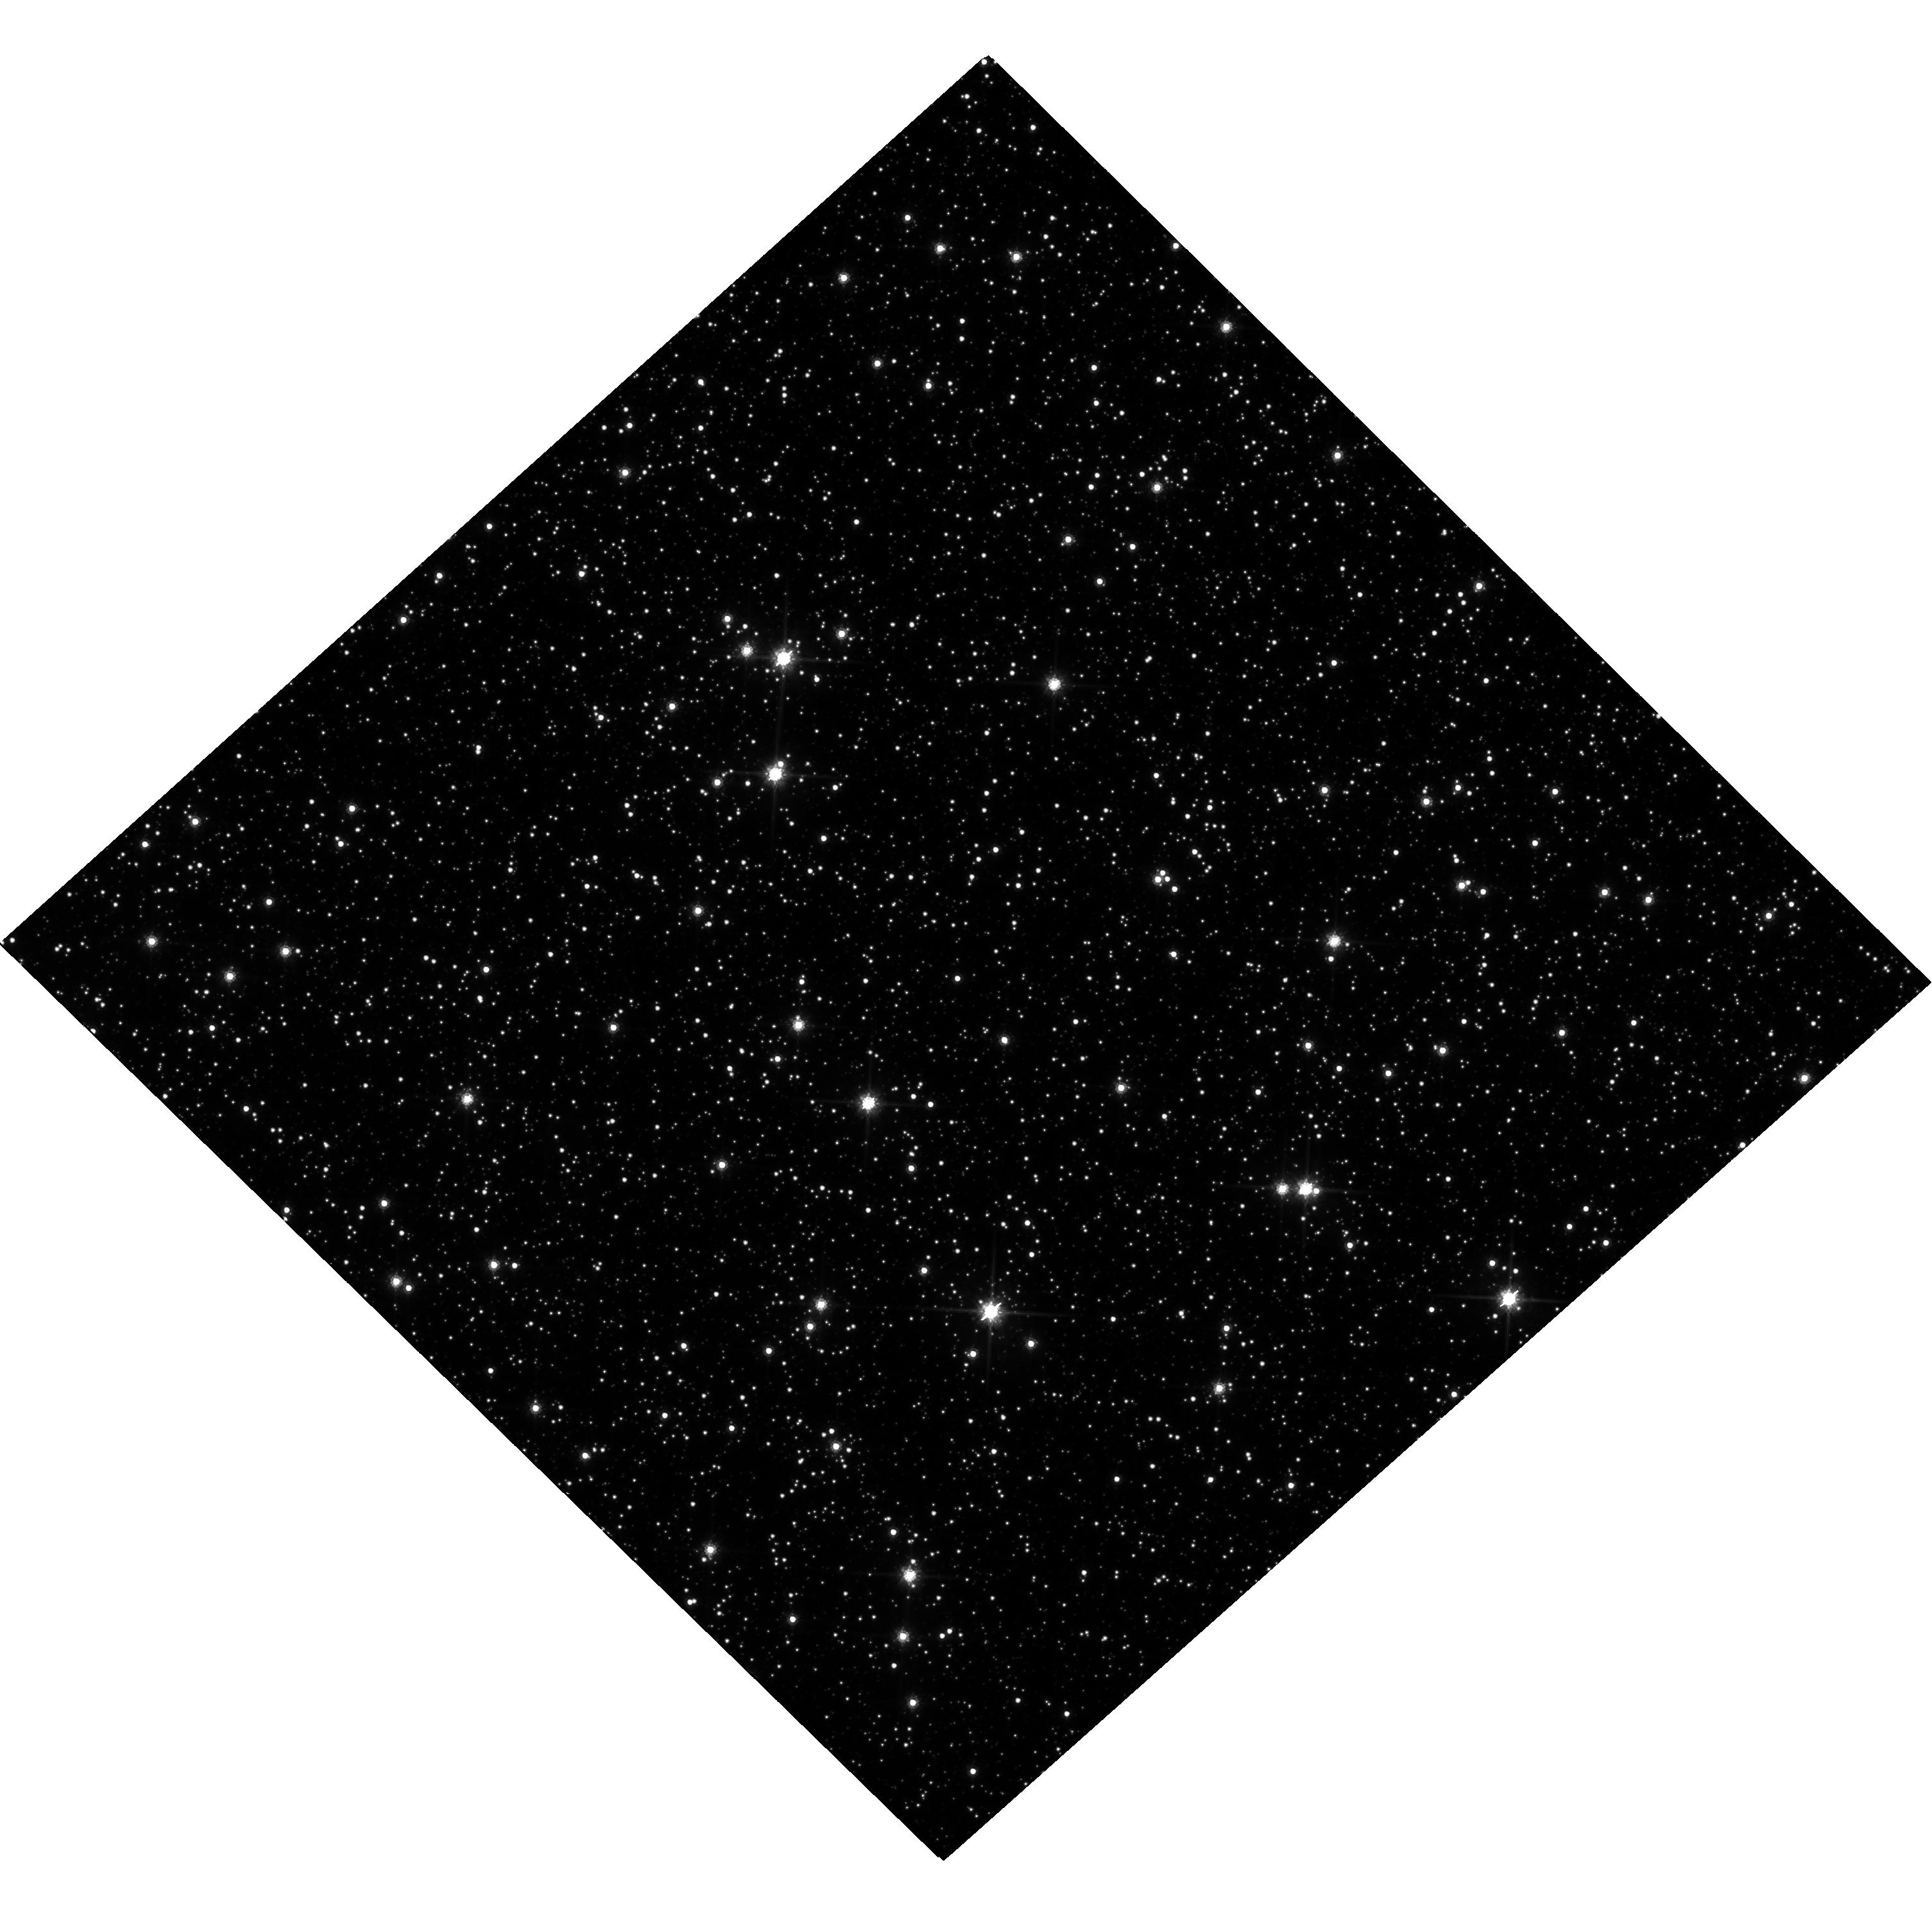
Target: MOA-2007-BLG-192
Instrument: WFC3/UVIS
Filter: F814W
Exposure: 27 min
Observation ID: hst_13417_04_wfc3_uvis_f814w_ic9i04

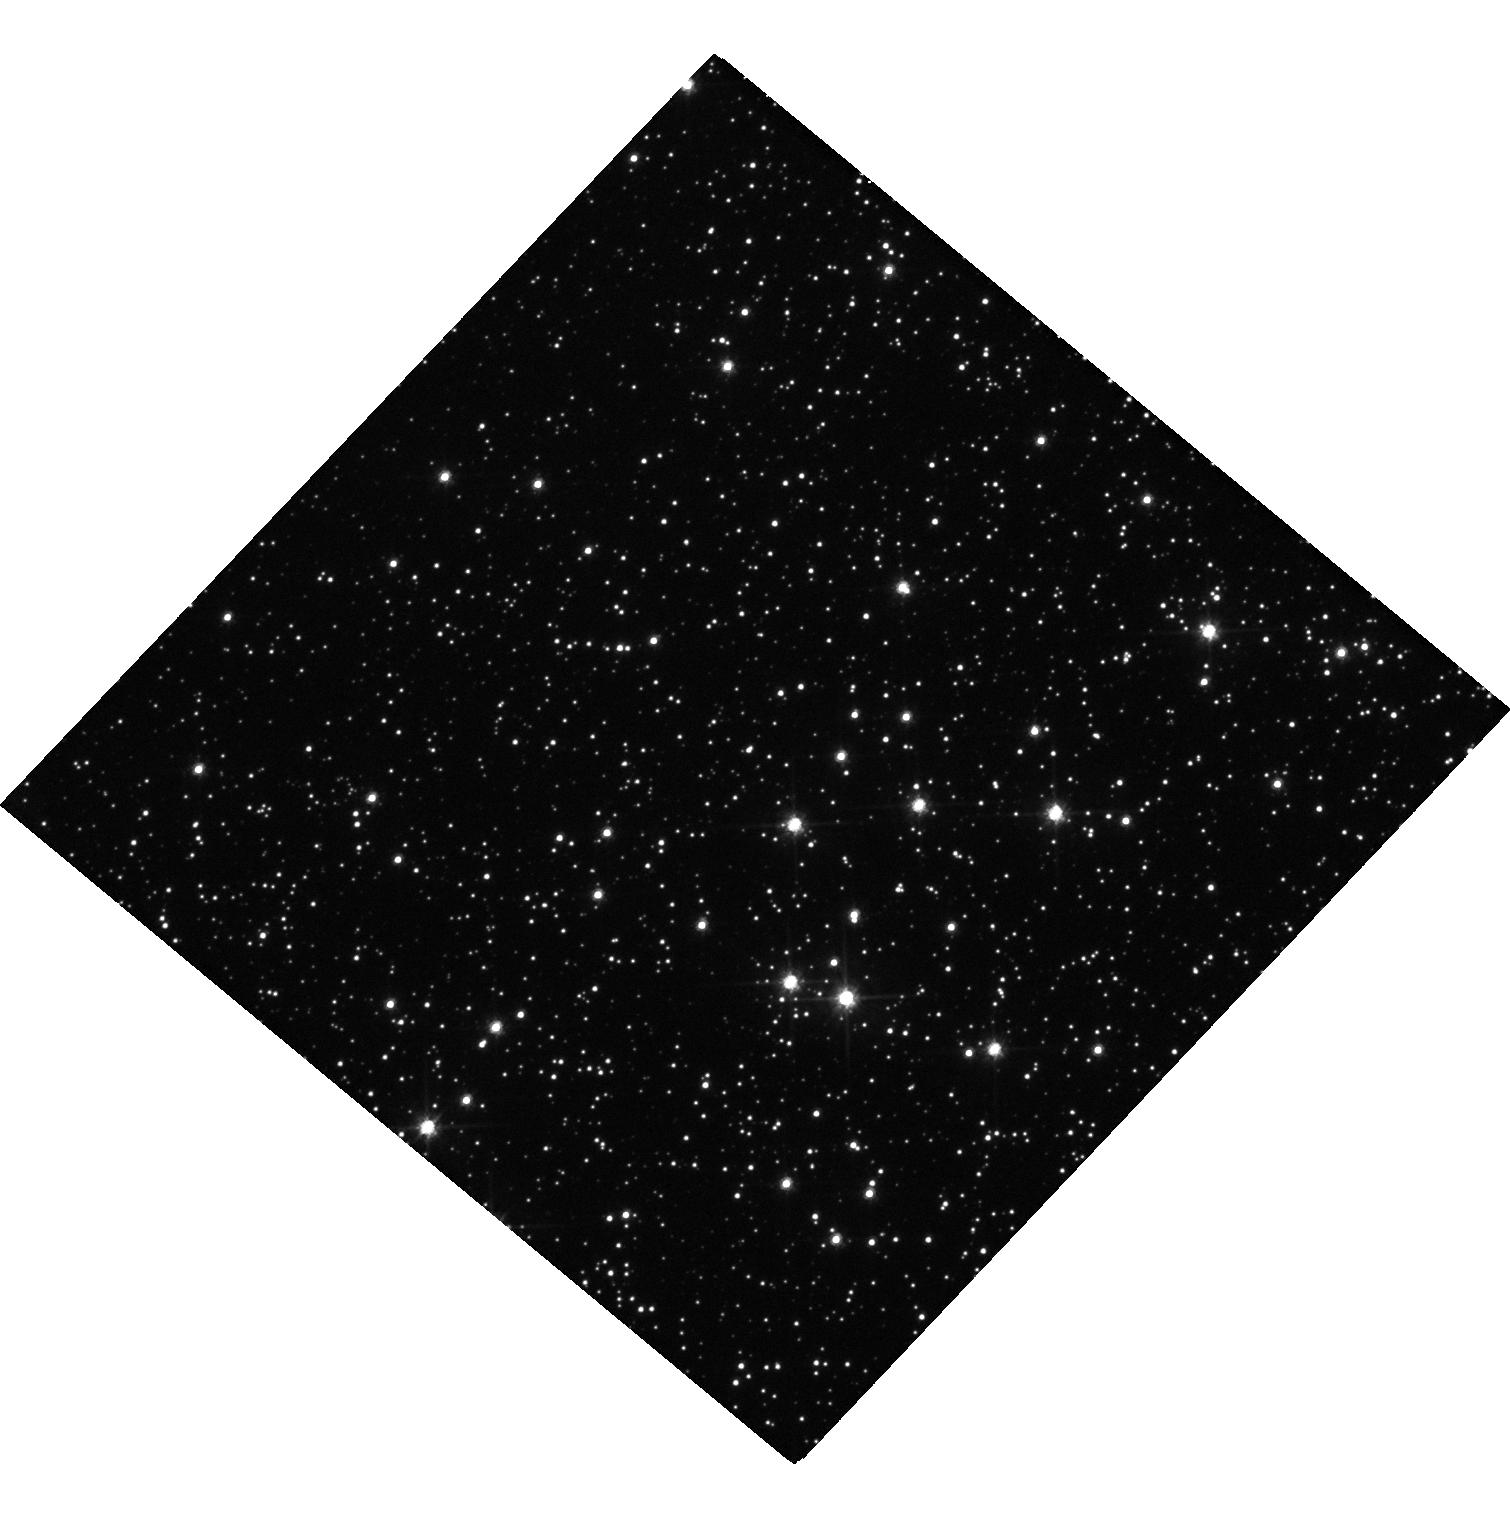
Target: MOA-2008-BLG-379
Instrument: WFC3/UVIS
Filter: F555W
Exposure: 17 min
Observation ID: hst_13417_02_wfc3_uvis_f555w_ic9i02

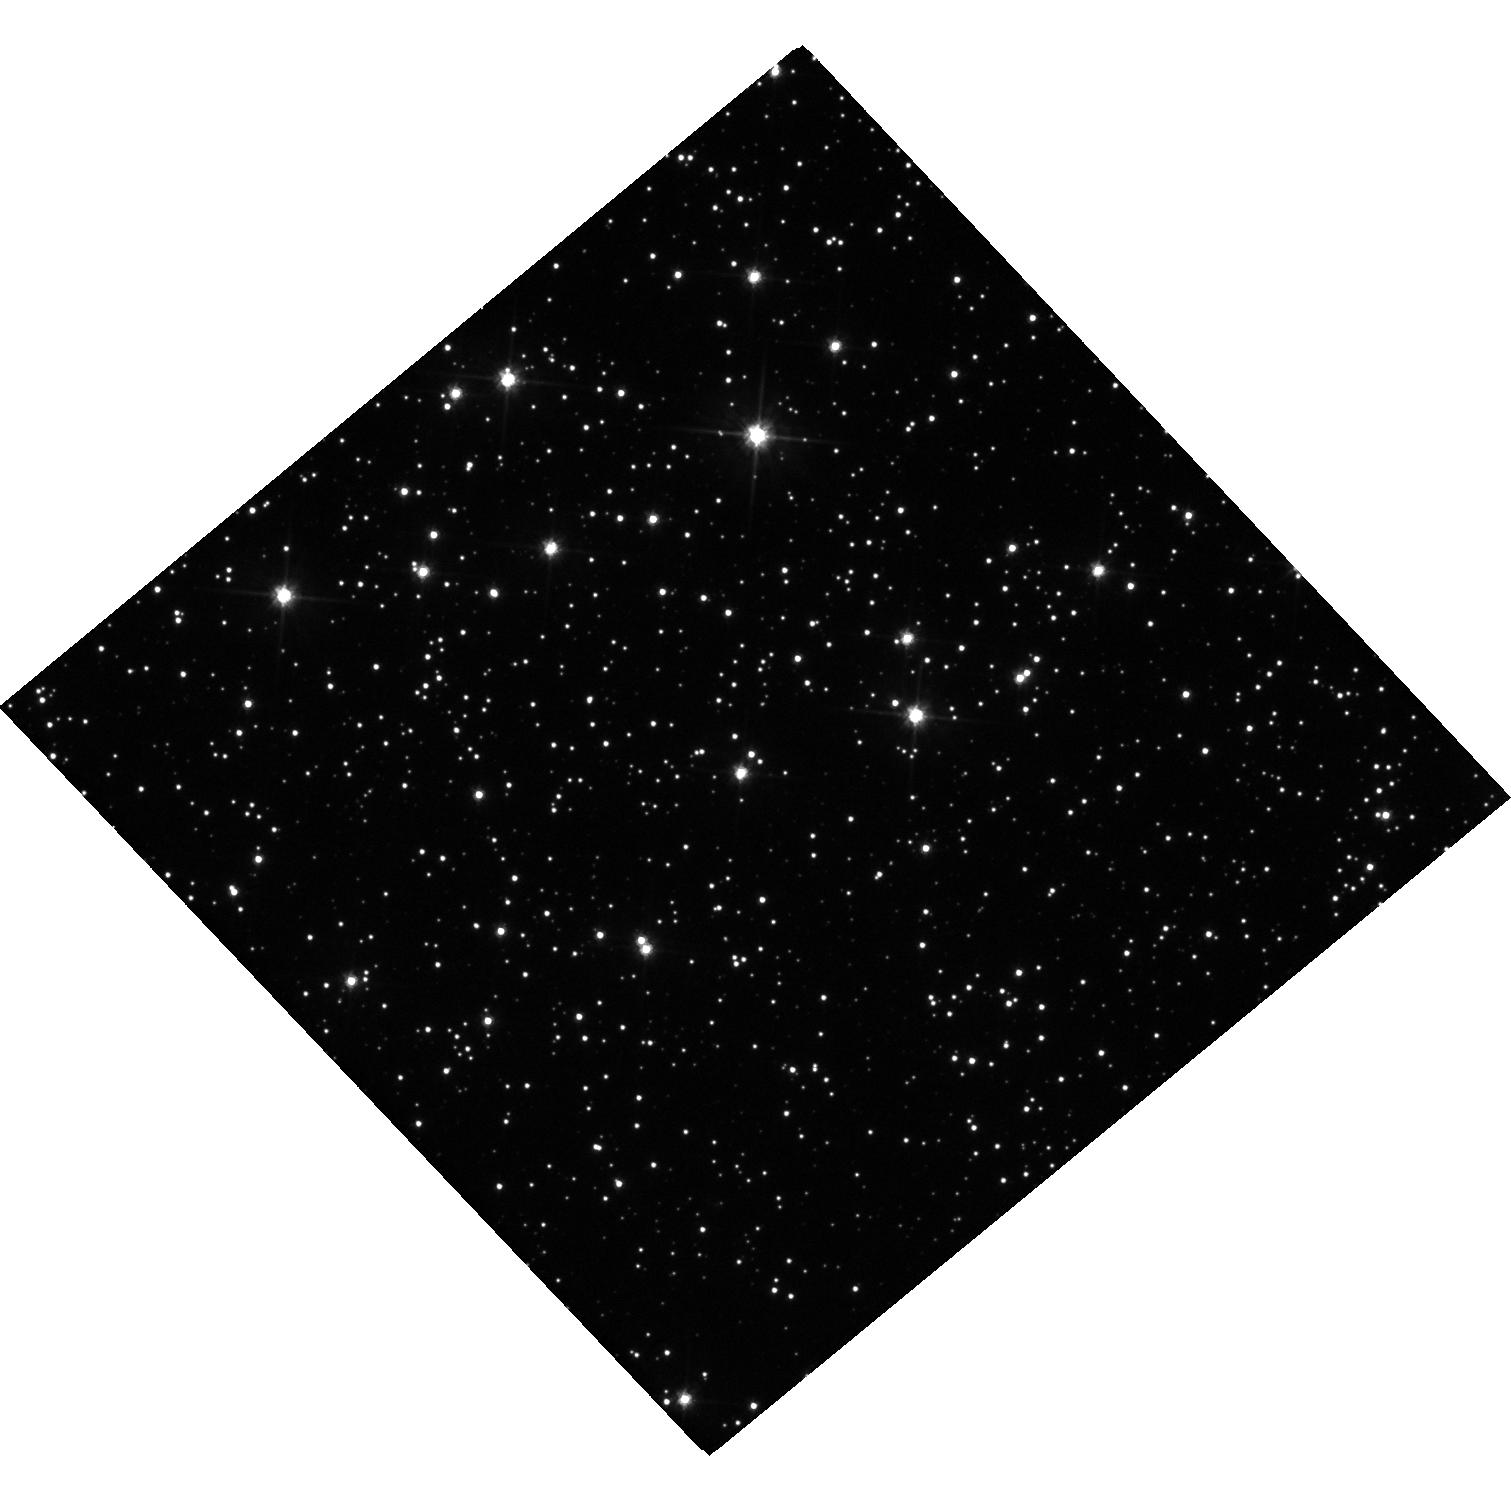
Target: MOA-2008-BLG-310
Instrument: WFC3/UVIS
Filter: F555W
Exposure: 17 min
Observation ID: hst_13417_03_wfc3_uvis_f555w_ic9i03

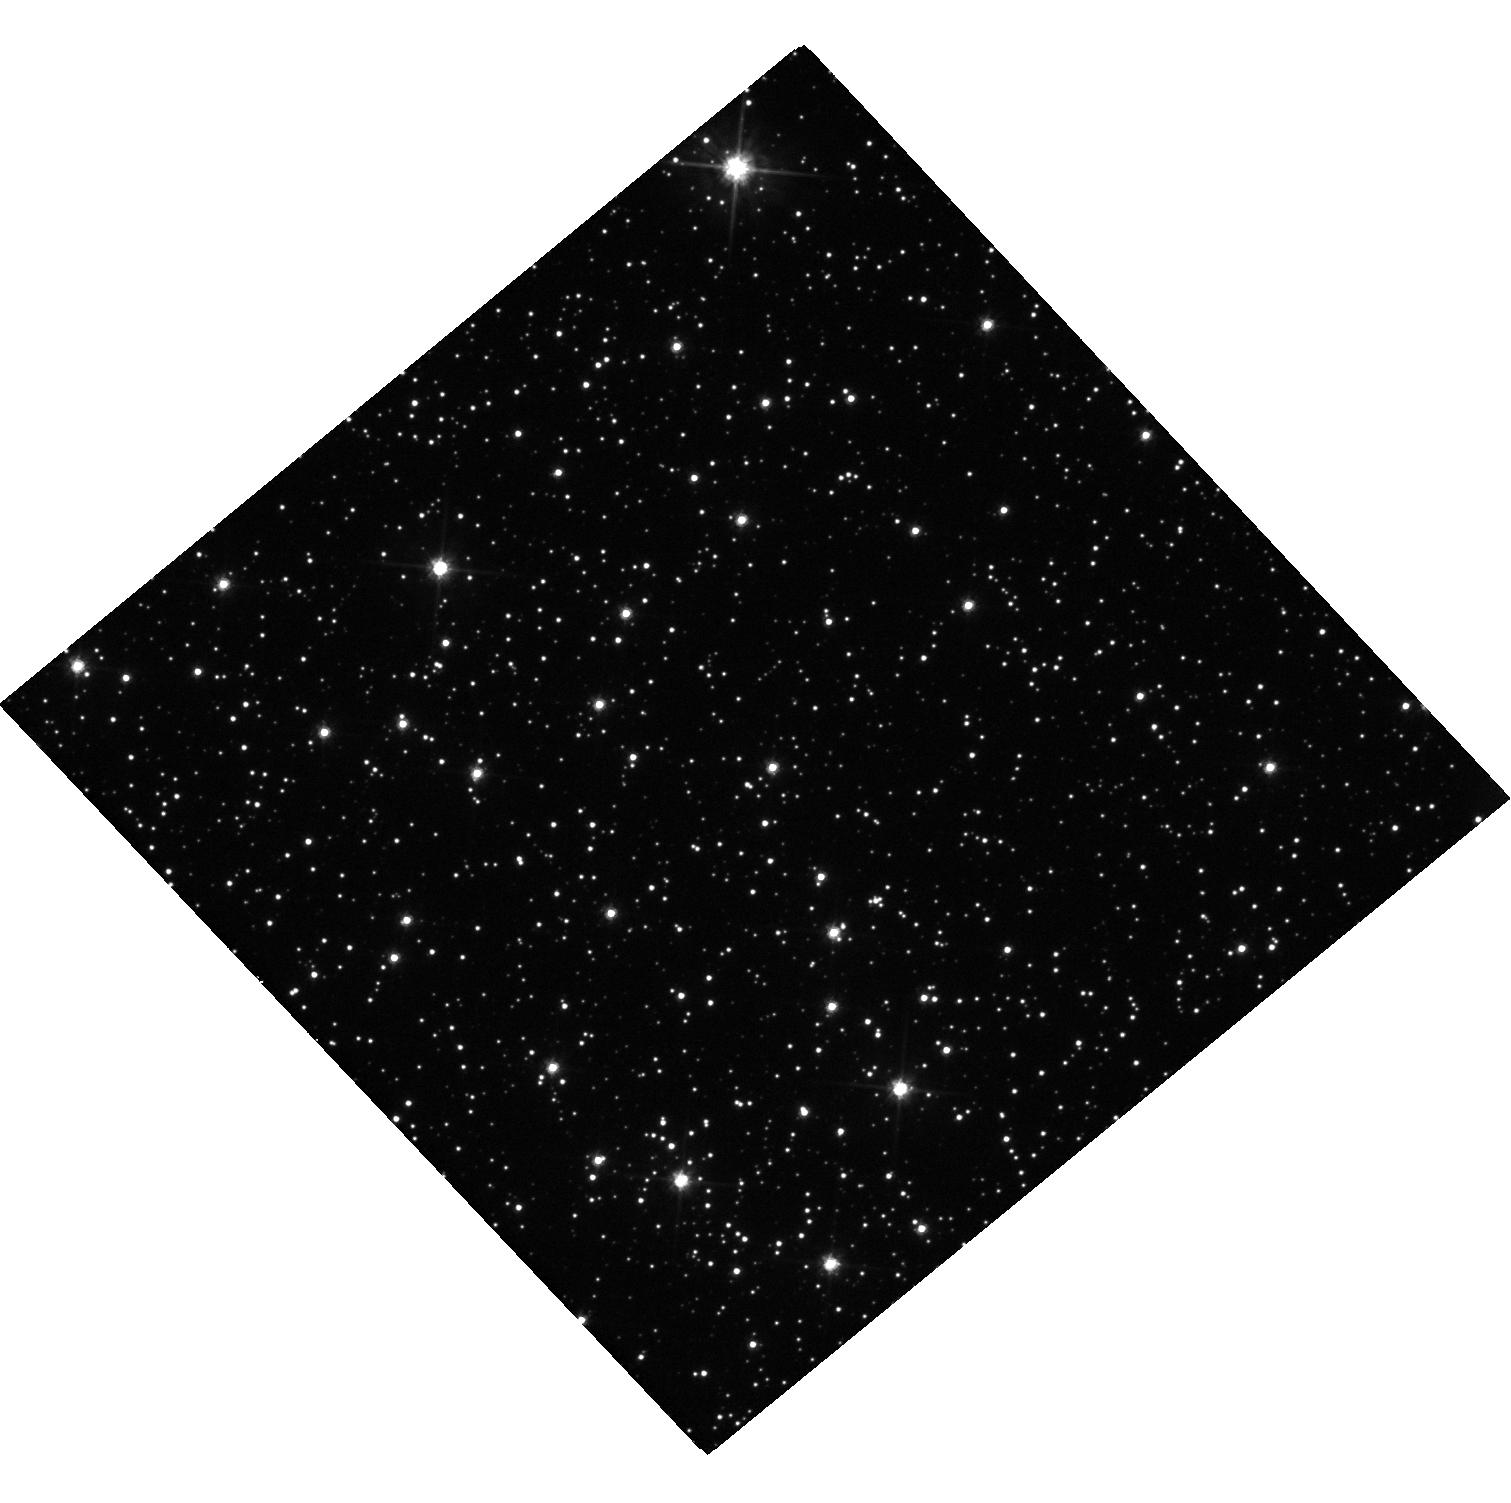
Target: OGLE-2007-BLG-368
Instrument: WFC3/UVIS
Filter: F555W
Exposure: 17 min
Observation ID: hst_13417_01_wfc3_uvis_f555w_ic9i01

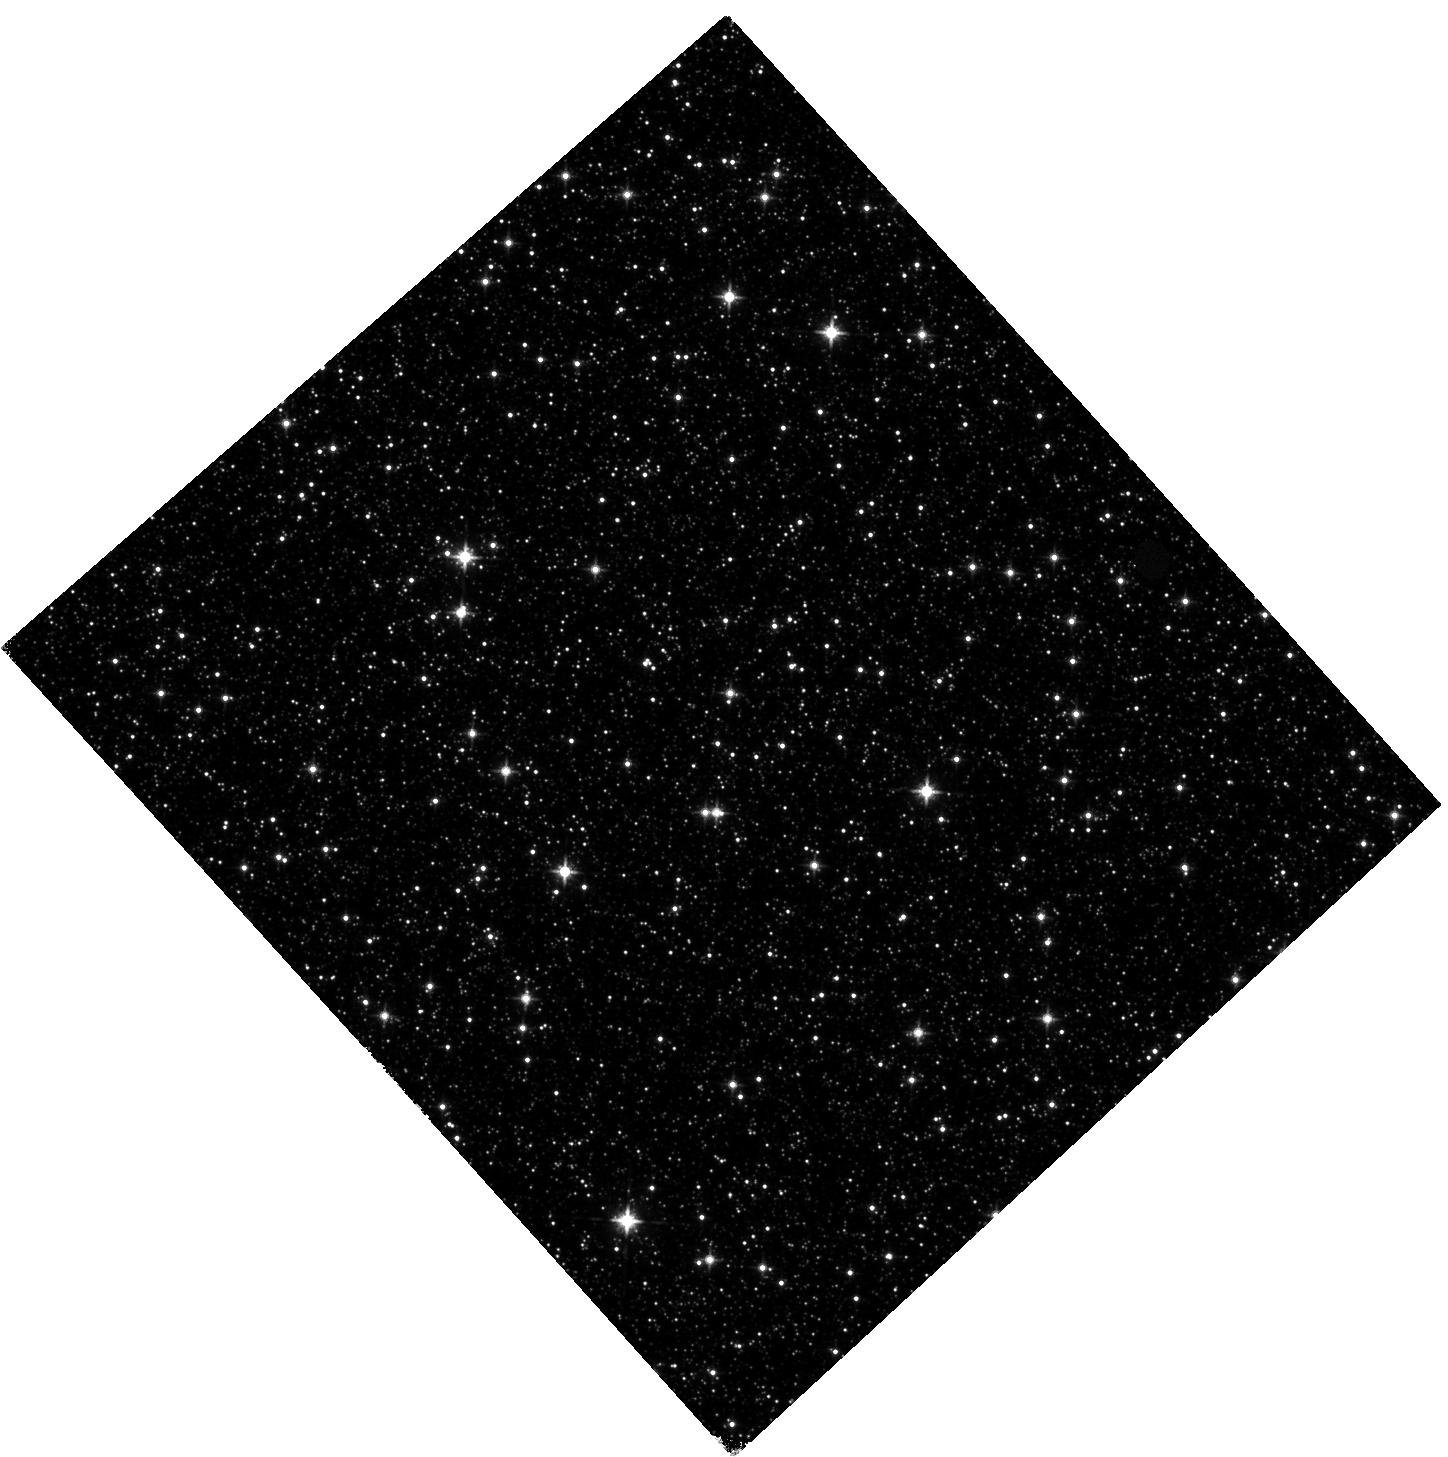
Target: MOA-2007-BLG-192
Instrument: WFC3/IR
Filter: F125W
Exposure: 42 min
Observation ID: hst_13417_04_wfc3_ir_f125w_ic9i04

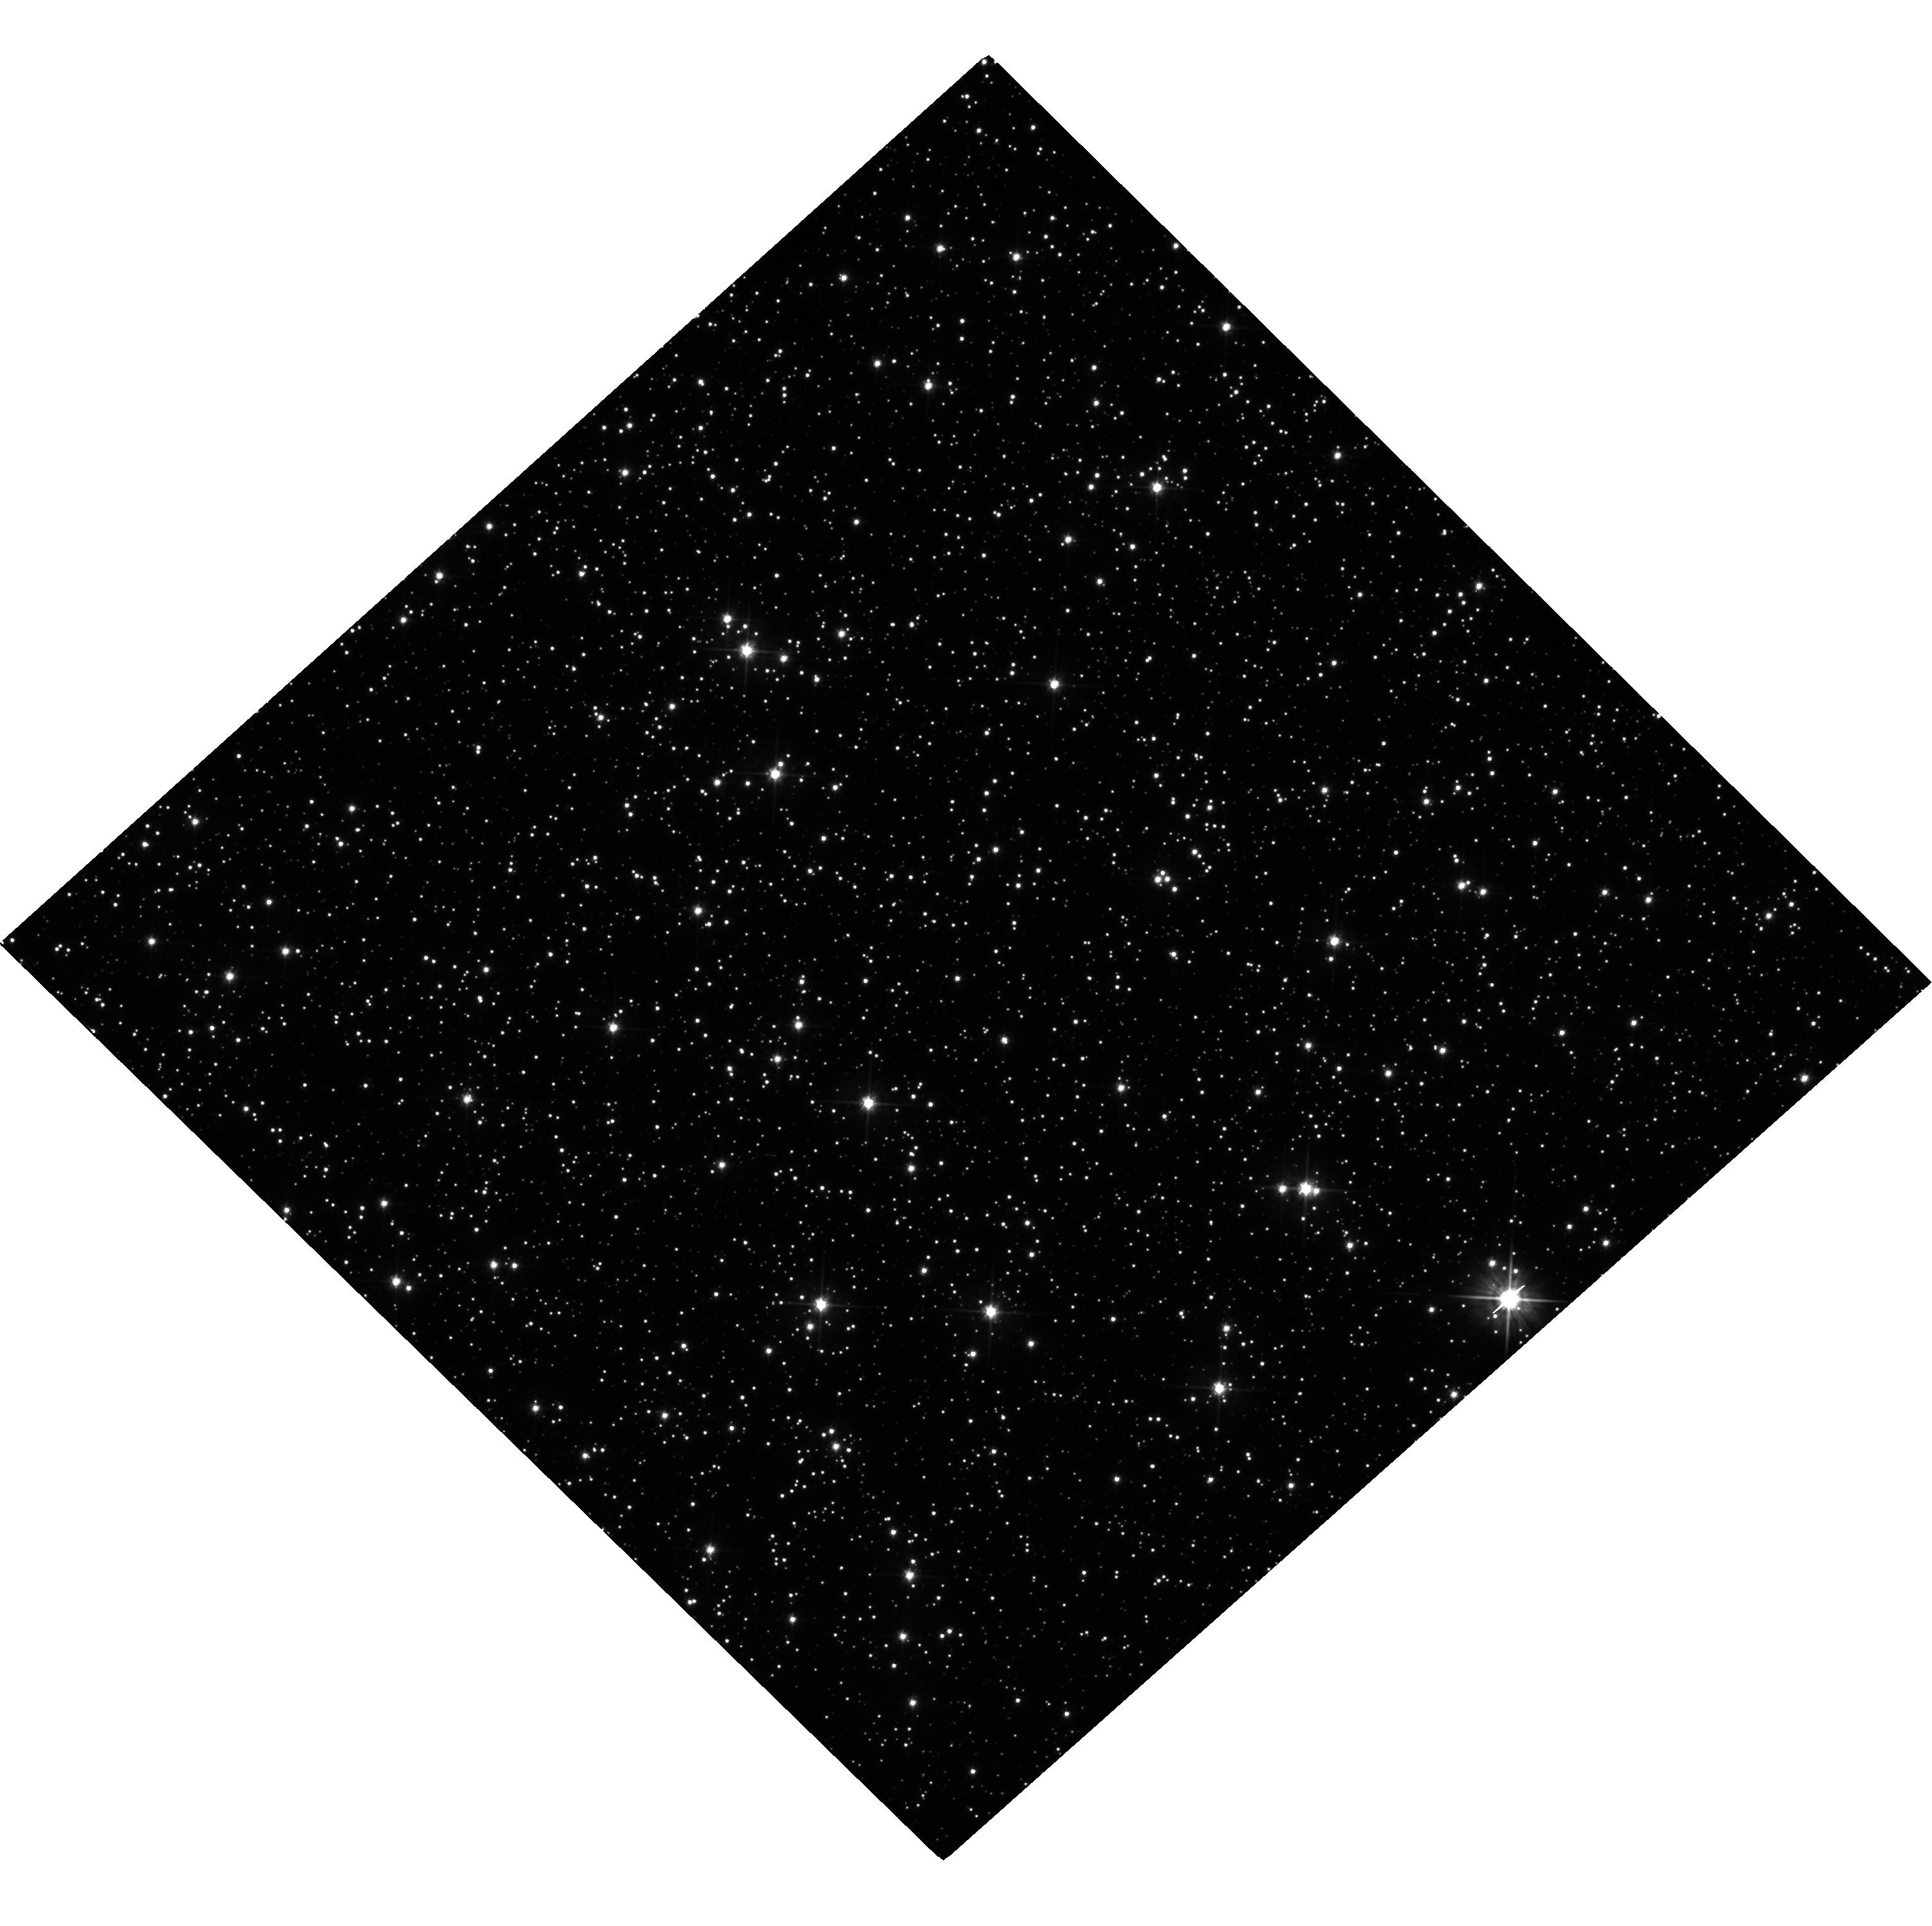
Target: MOA-2007-BLG-192
Instrument: WFC3/UVIS
Filter: F555W
Exposure: 29 min
Observation ID: hst_13417_04_wfc3_uvis_f555w_ic9i04

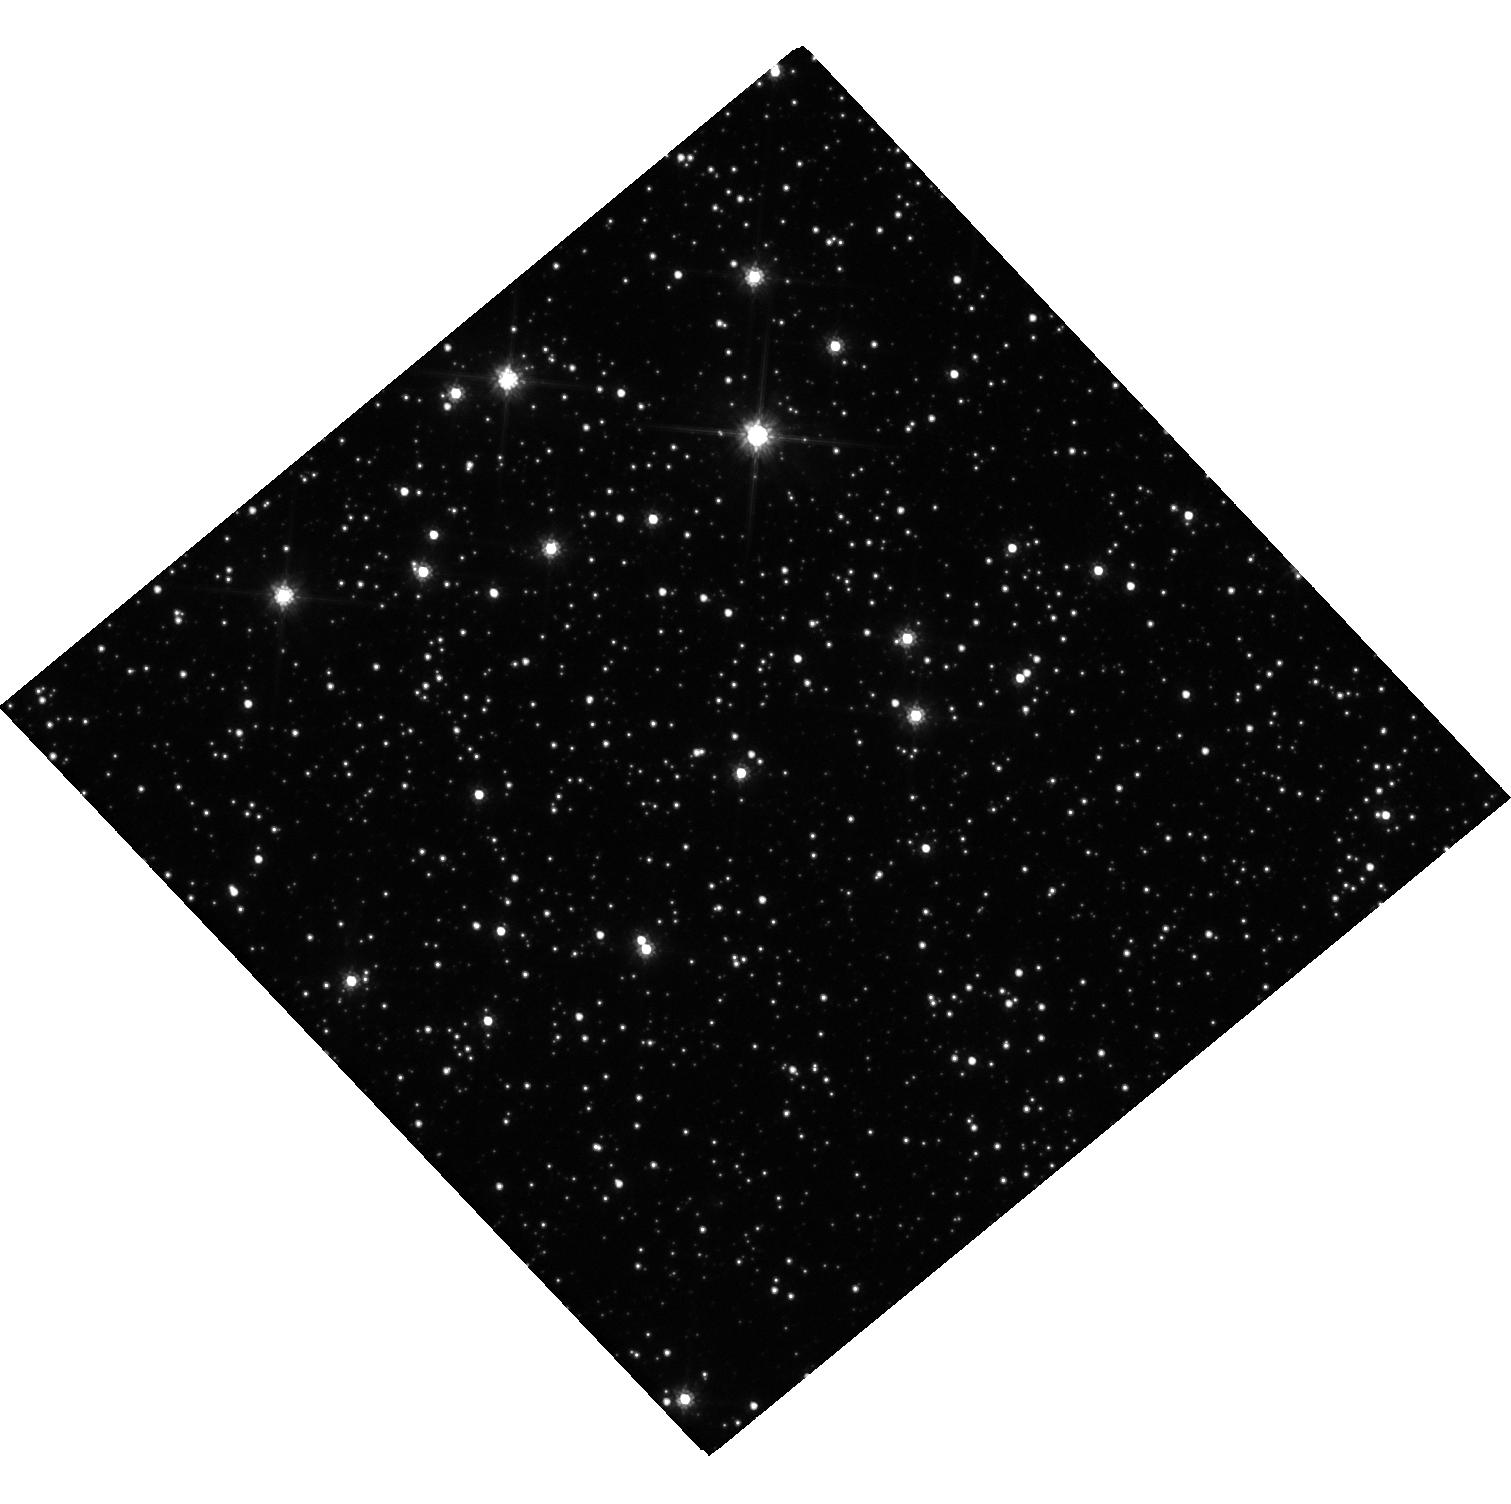
Target: MOA-2008-BLG-310
Instrument: WFC3/UVIS
Filter: F814W
Exposure: 9 min
Observation ID: hst_13417_03_wfc3_uvis_f814w_ic9i03

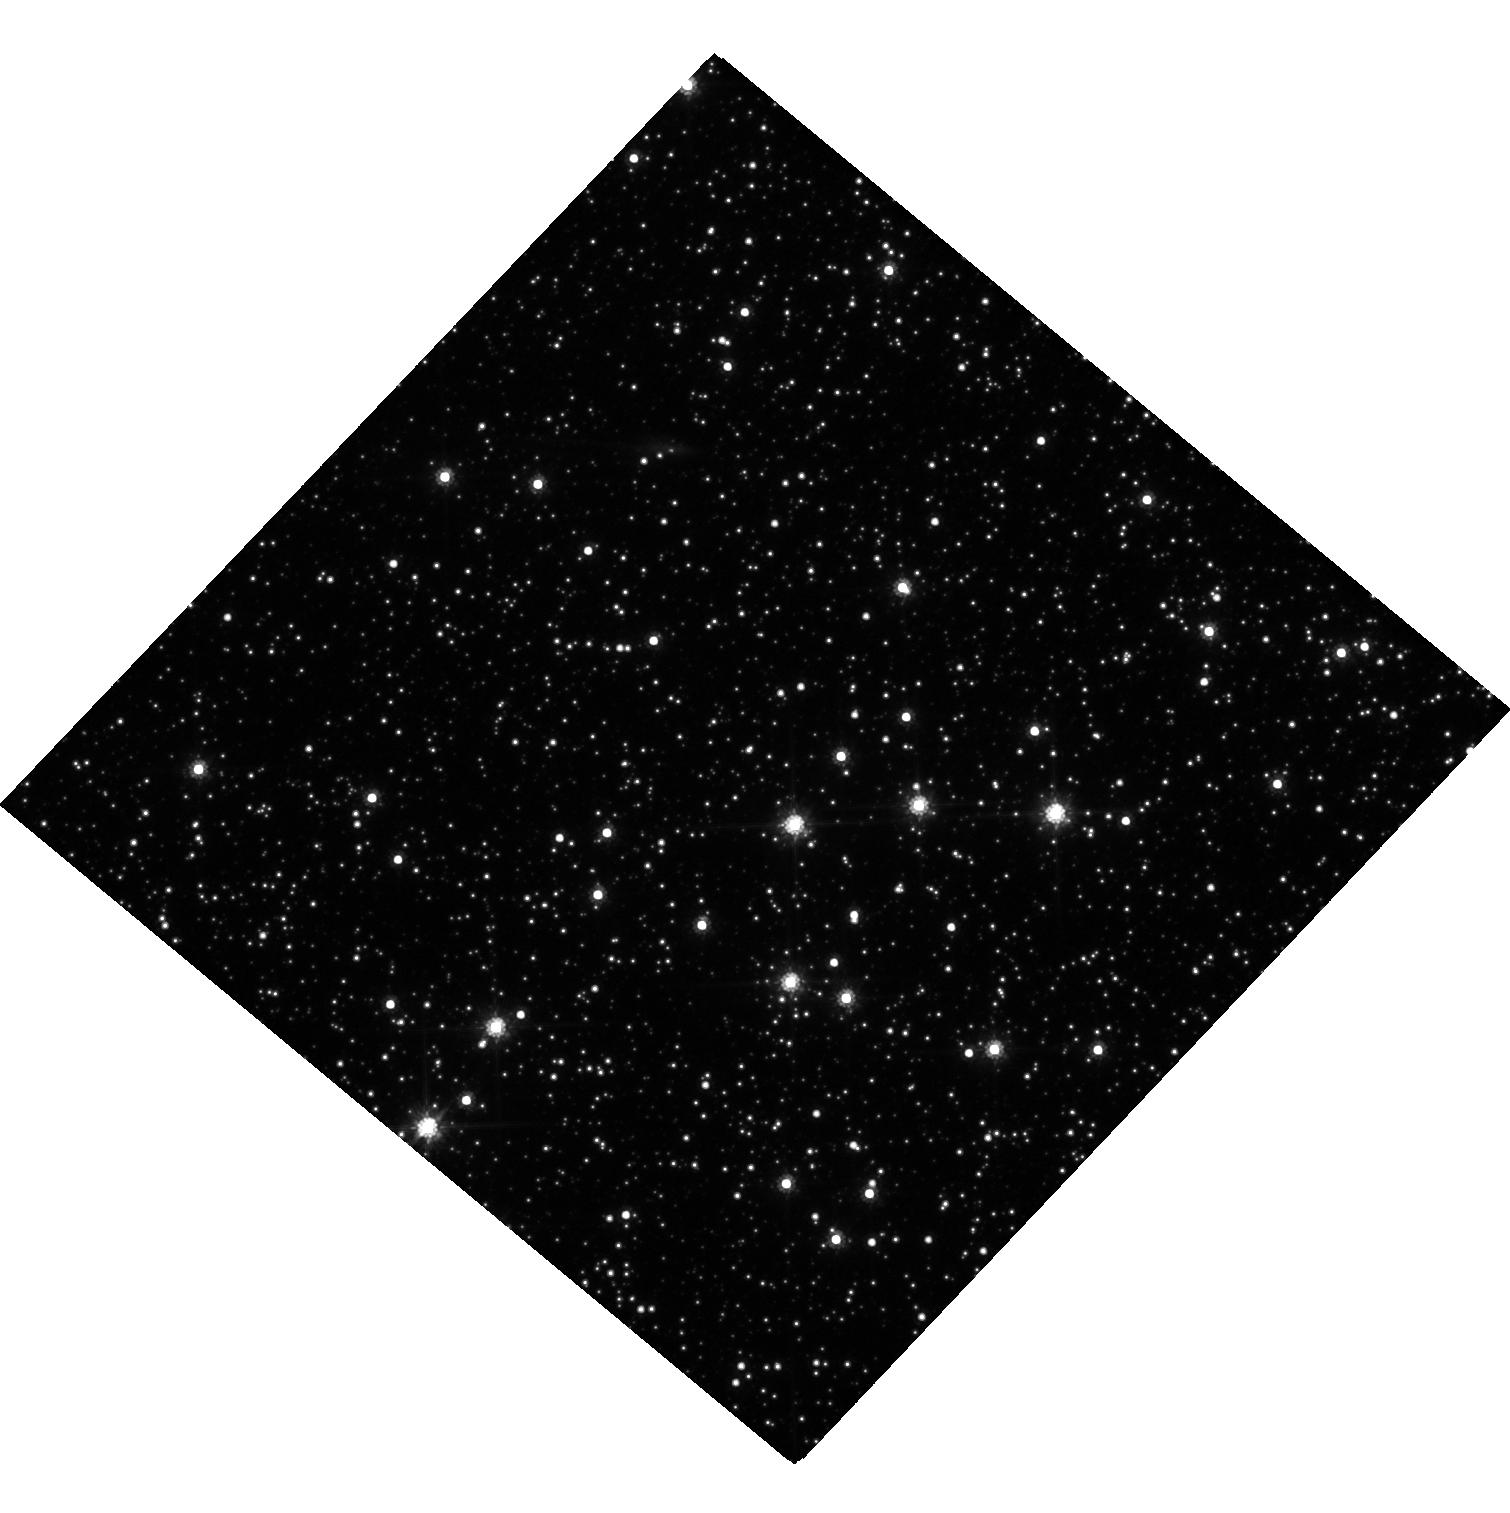
Target: MOA-2008-BLG-379
Instrument: WFC3/UVIS
Filter: F814W
Exposure: 9 min
Observation ID: hst_13417_02_wfc3_uvis_f814w_ic9i02

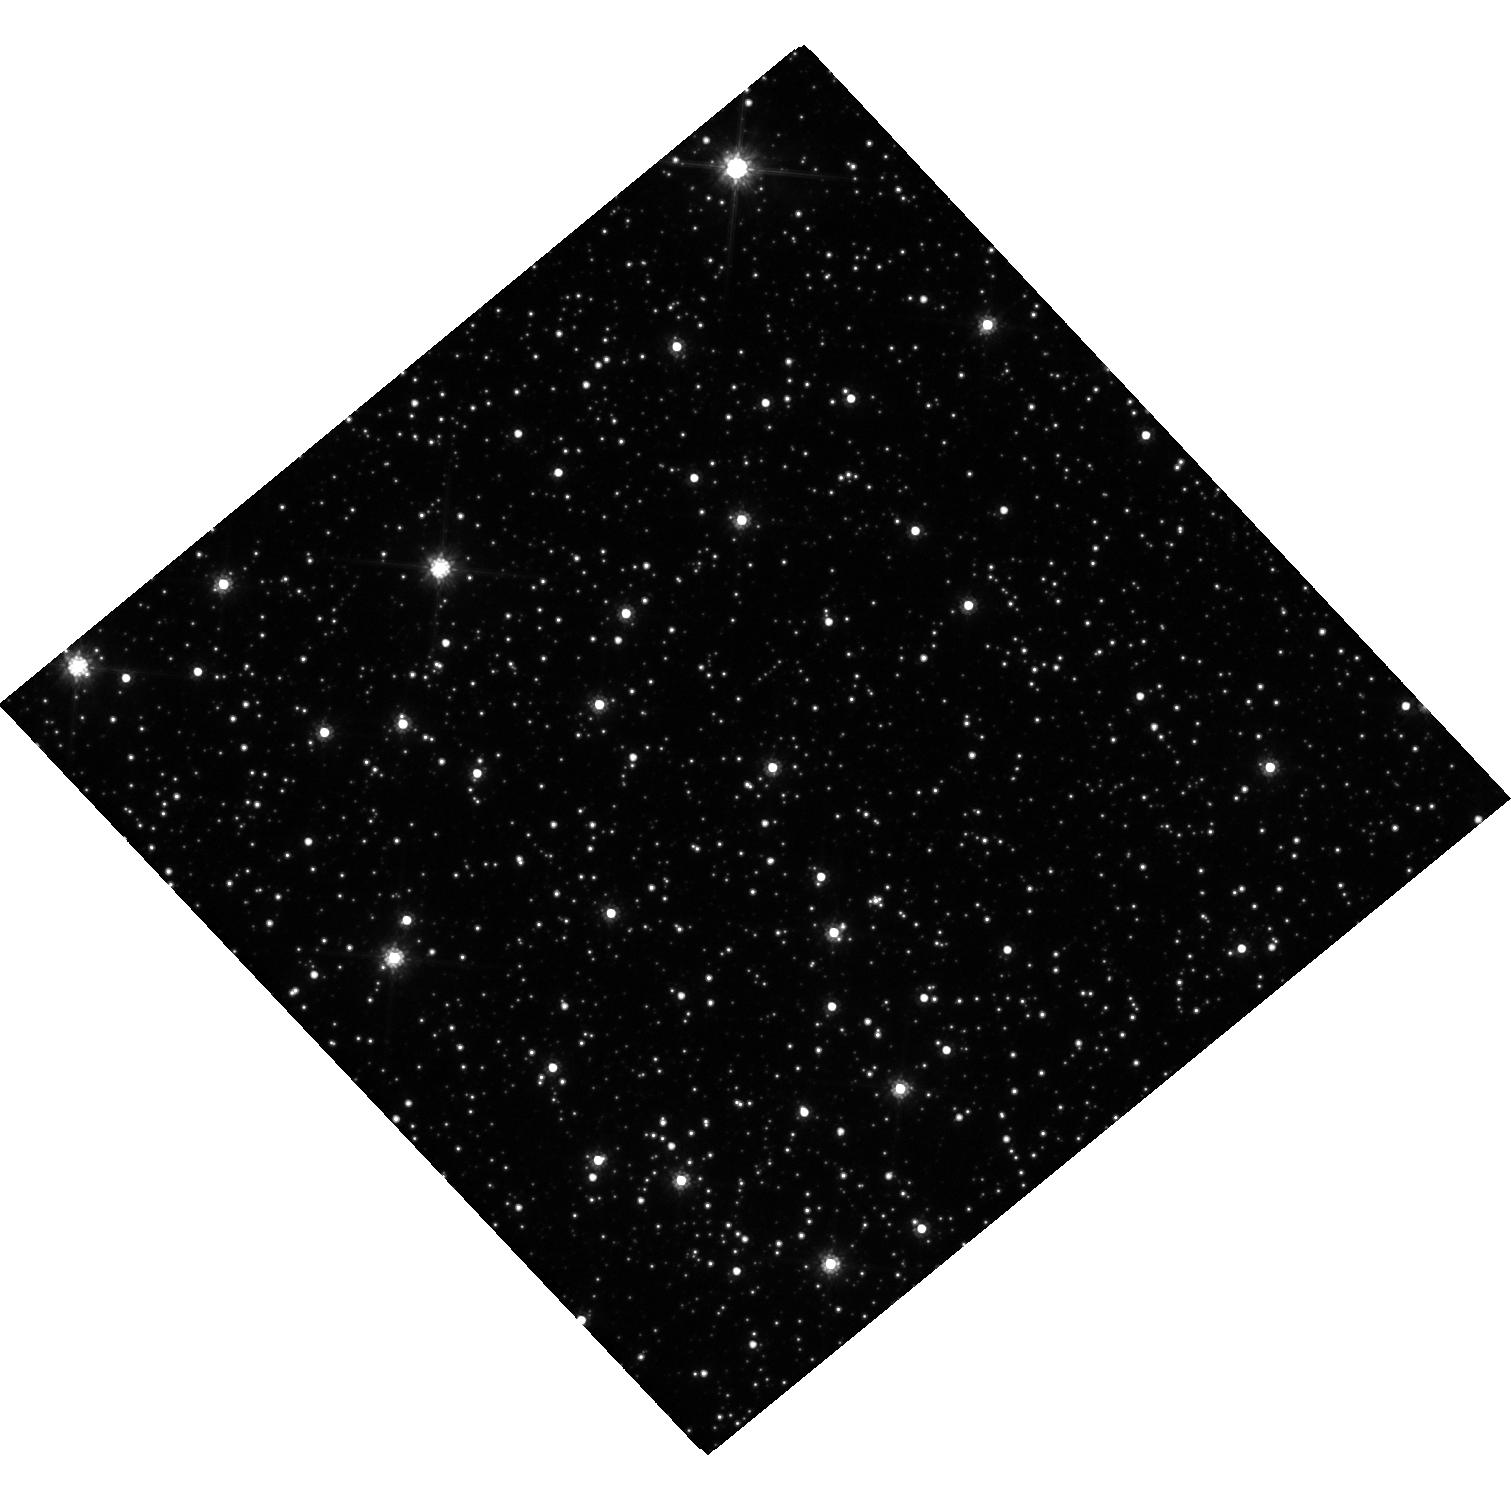
Target: OGLE-2007-BLG-368
Instrument: WFC3/UVIS
Filter: F814W
Exposure: 9 min
Observation ID: hst_13417_01_wfc3_uvis_f814w_ic9i01

Measuring the Exoplanet Mass Function Beyond the Snow-Line (PI: Bennett, David P.)

The dominant theory for the formation of planets is the core accretion theory, and in this theory, the most massive planets are thought to form beyond the snow line where ices have condensed to maximize the solid material available for the formation of planet cores. There are only 7 known exoplanets with likely masses of less than 50 Earth-masses located beyond the snow line, and all of them been found by gravitational microlensing. Statistical analyses of the early microlensing results indicate that planets with mass ratios in the Neptune-Saturn range are quite common beyond the snow line and that planets with smaller mass ratios are more common. This appears to be in accord with the predictions of the core accretion theory, but precise tests of the theory are hampered by the fact that the mass of only one of these 7 cold, low-mass planets is known. We propose to remedy this difficulty by determining the masses of 4 additional low-mass microlens planets located beyond the snow line to bring the total number of low-mass planets beyond the snow-line to 5. We will apply innovative techniques that rely upon the high angular resolution of HST images and the unique stability of the HST point spread function. The proposed observations will provide individual planet and host star masses and distances for each of the microlensing planetary systems that we observe, and they will allow us to make a first estimate of the exoplanet mass function beyond the snow line. The propose observations will also demonstrate the primary planetary mass measurement method of the WFIRST mission.